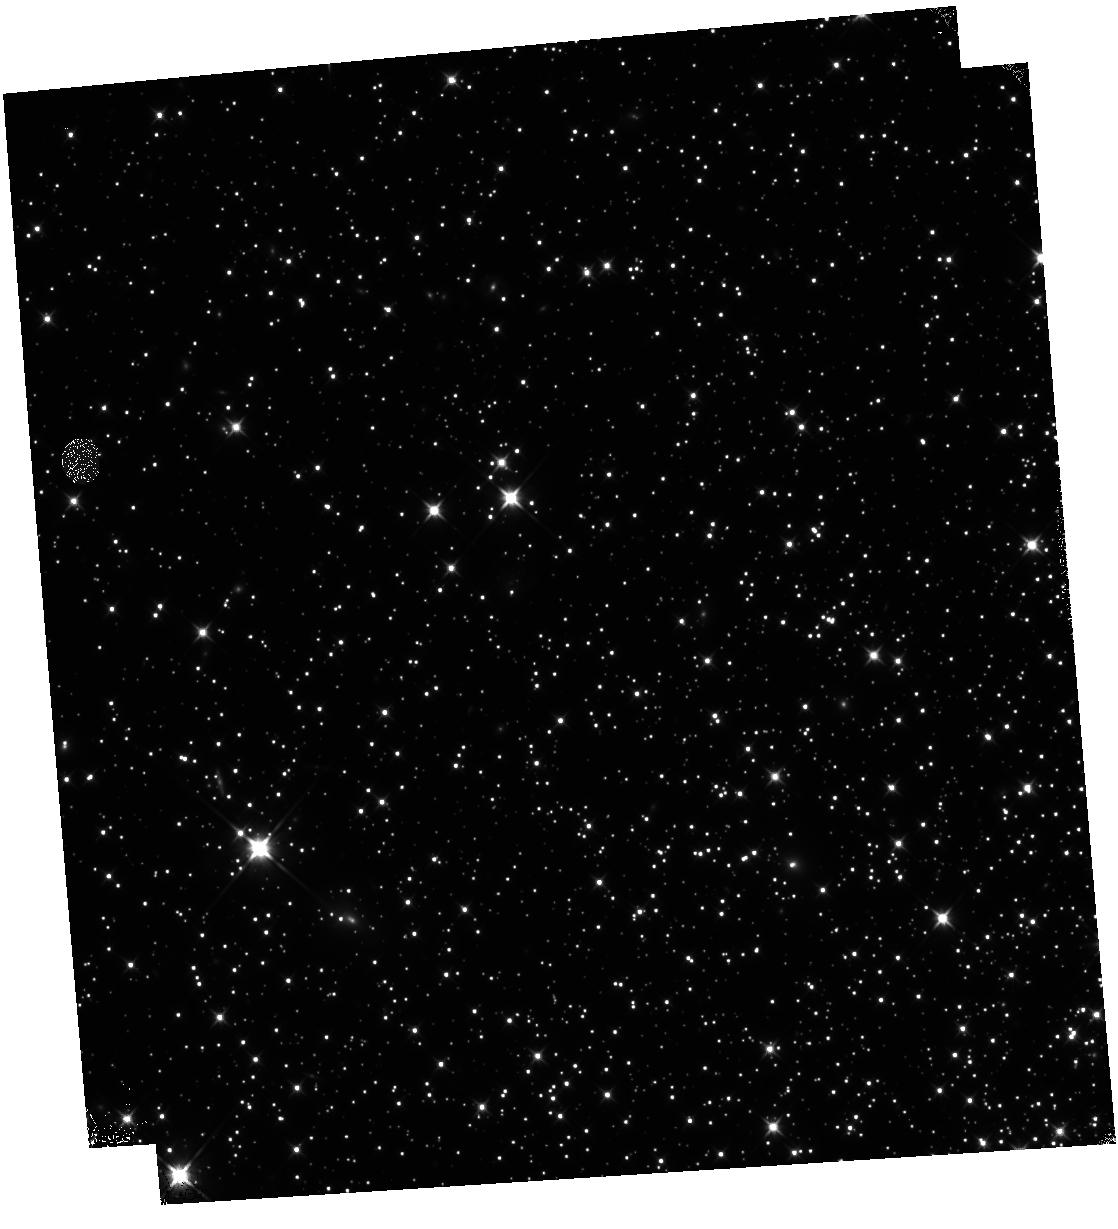
Target: NGC-6752
Instrument: WFC3/IR
Filter: F110W
Exposure: 46 min
Observation ID: hst_15096_38_wfc3_ir_f110w_idho38

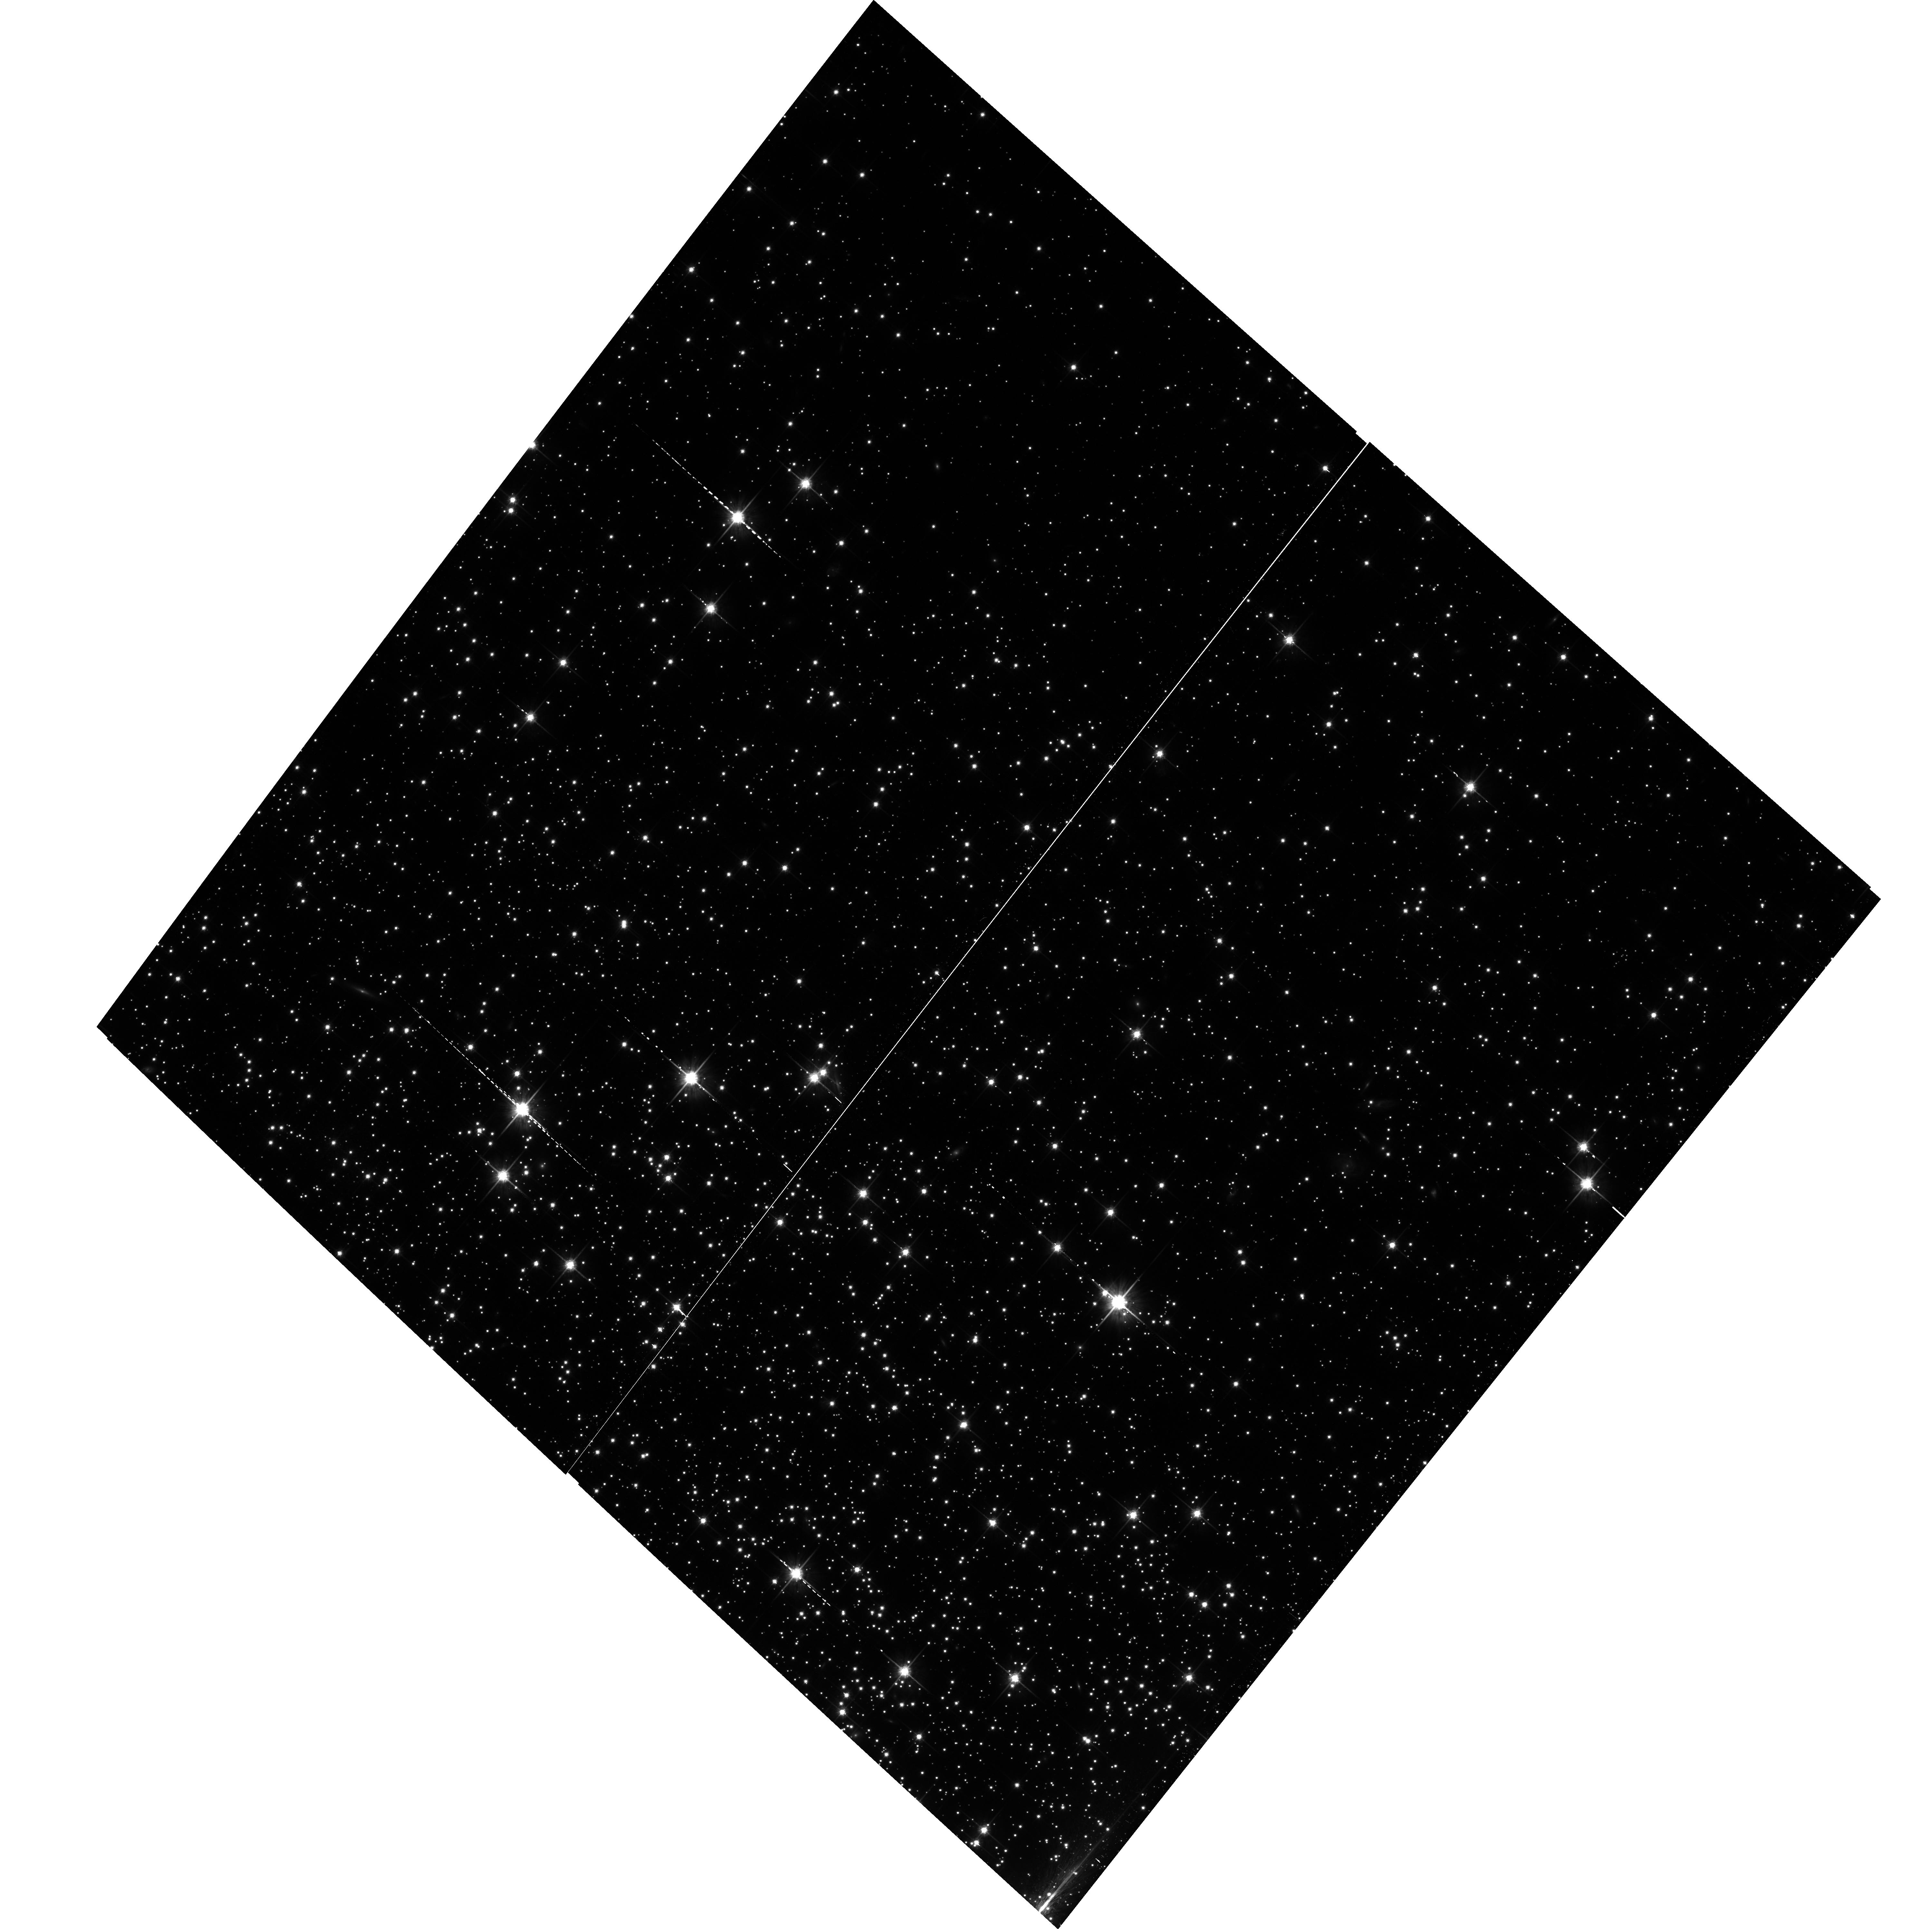
Target: NGC-6752-SHIFT
Instrument: ACS/WFC
Filter: F814W
Exposure: 43 min
Observation ID: hst_15096_66_acs_wfc_f814w_jdho66

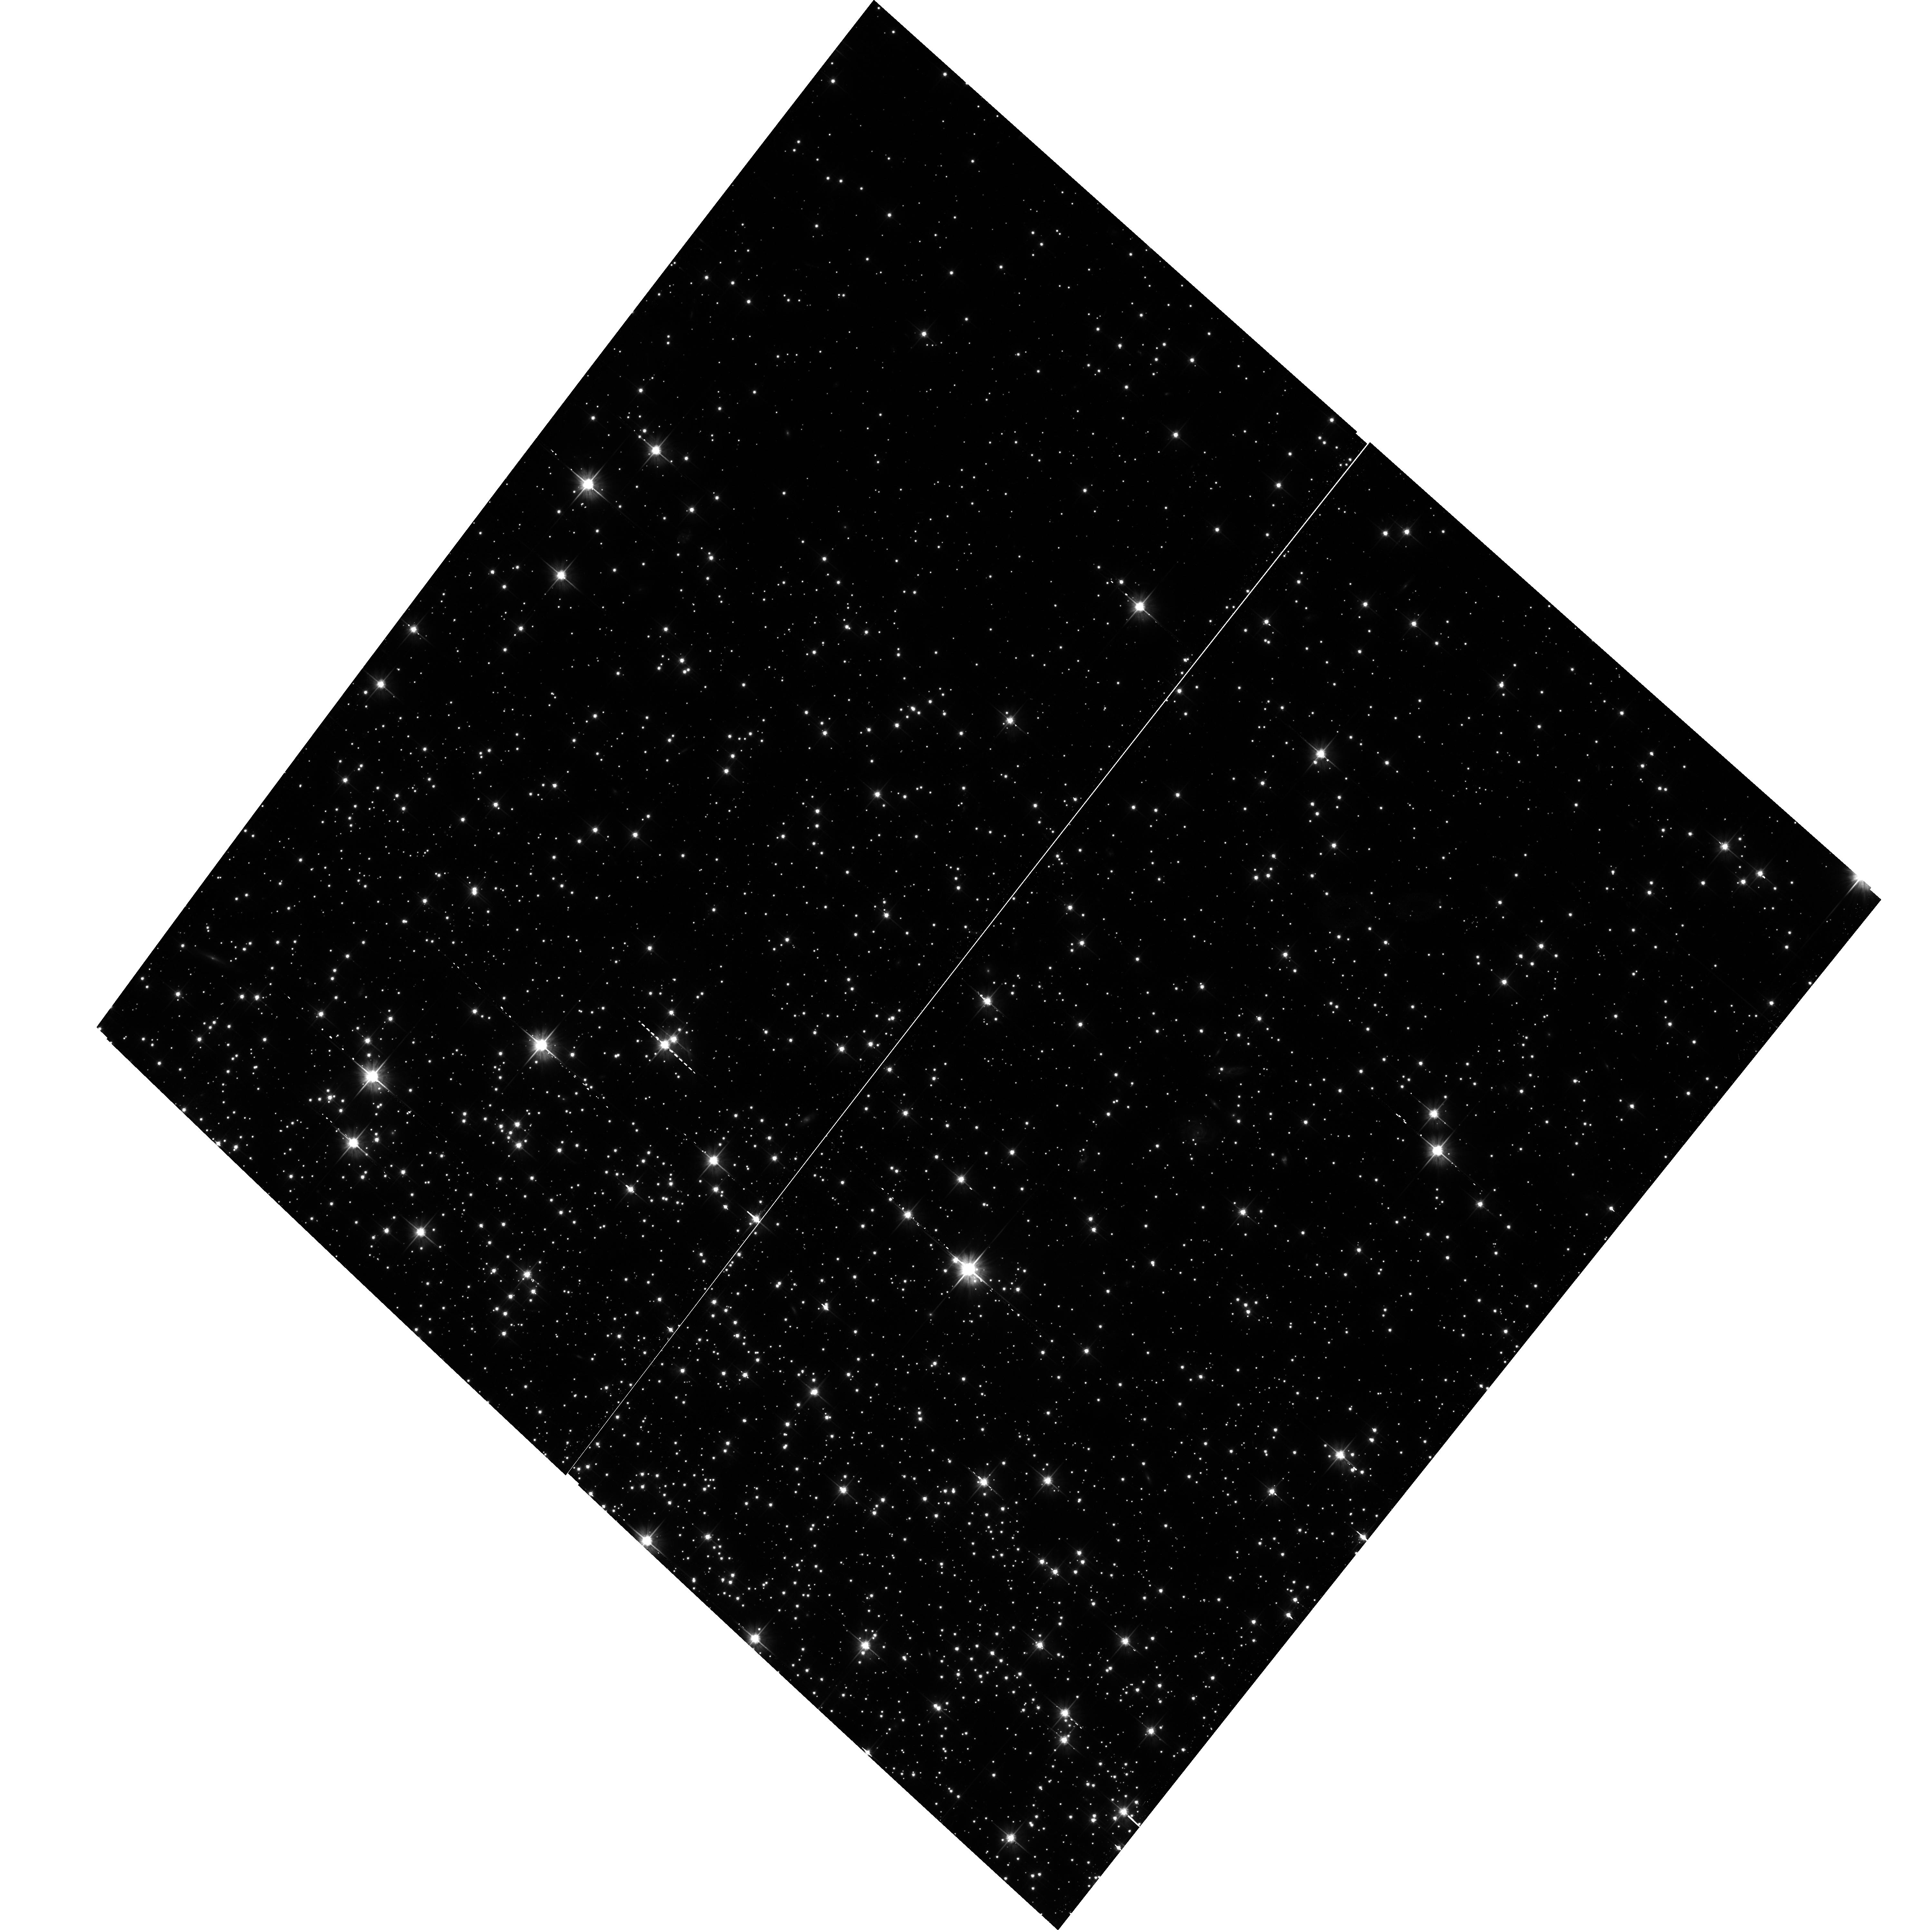
Target: NGC-6752
Instrument: ACS/WFC
Filter: F606W
Exposure: 43 min
Observation ID: hst_15096_34_acs_wfc_f606w_jdho34

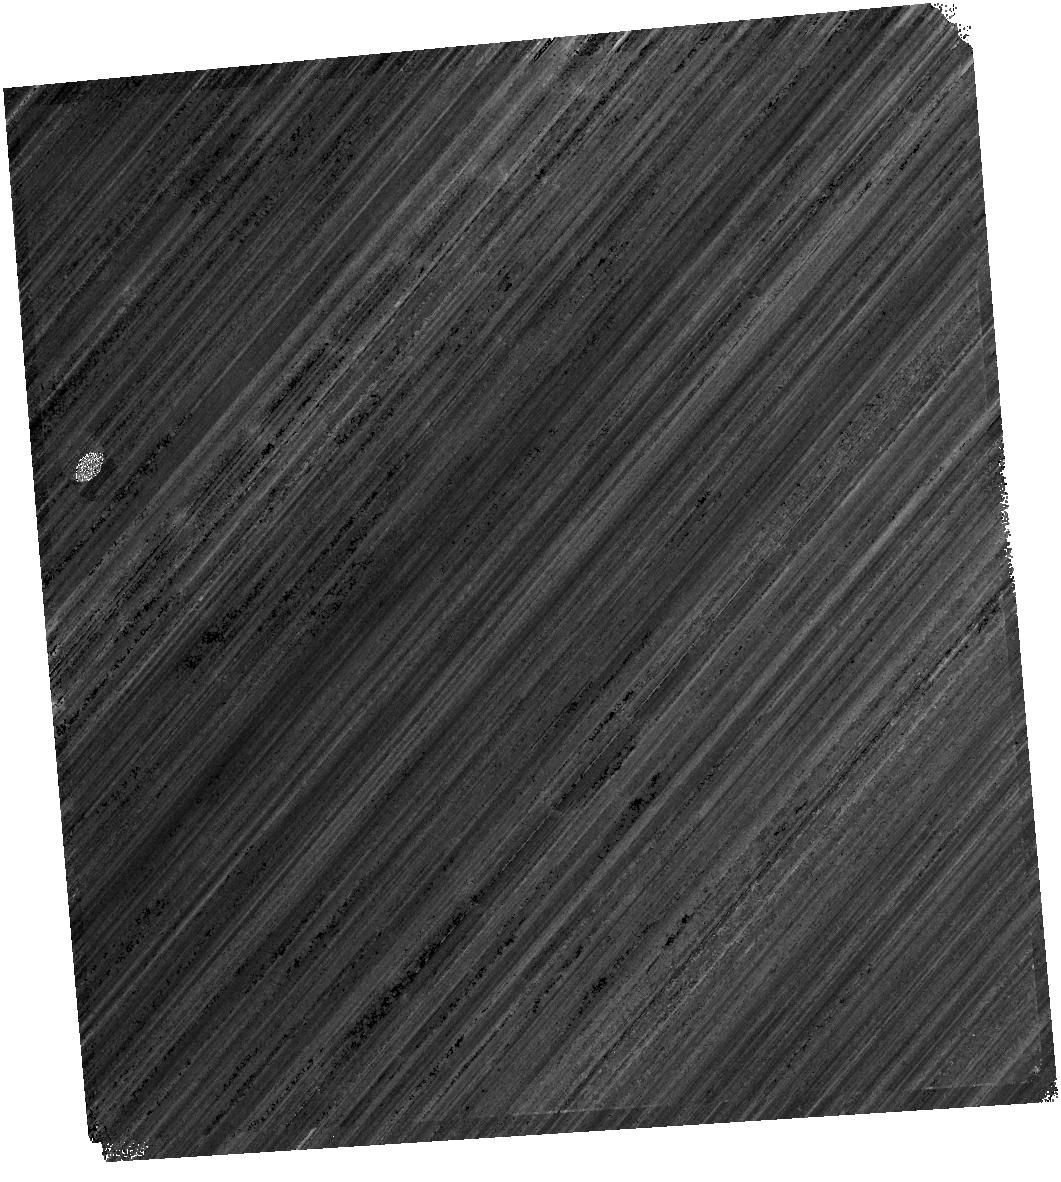
Target: NGC-6752
Instrument: WFC3/IR
Filter: F160W
Exposure: 46 min
Observation ID: hst_15096_11_wfc3_ir_f160w_idho11

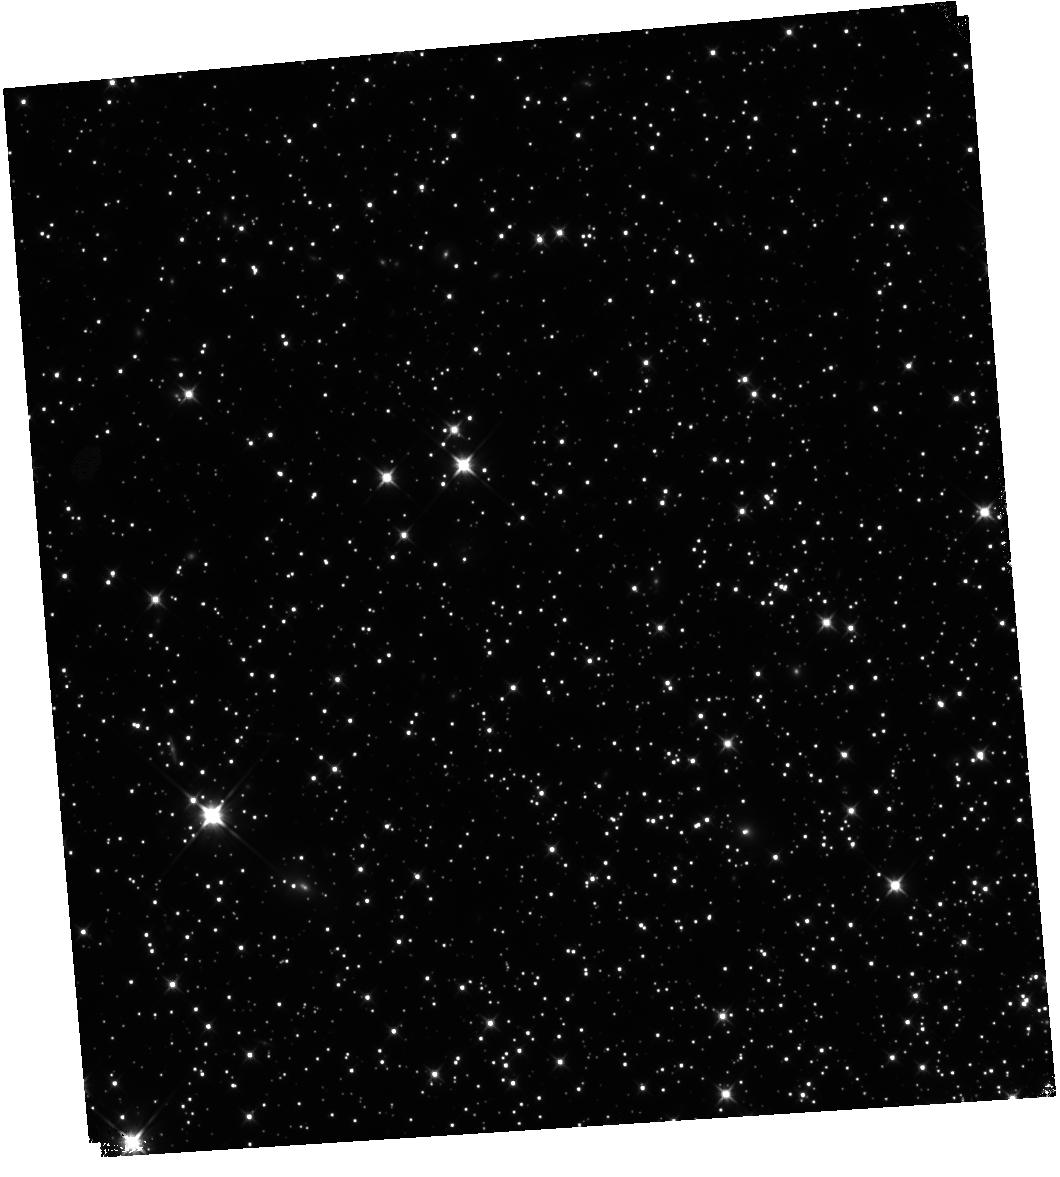
Target: NGC-6752
Instrument: WFC3/IR
Filter: F110W
Exposure: 46 min
Observation ID: hst_15096_37_wfc3_ir_f110w_idho37

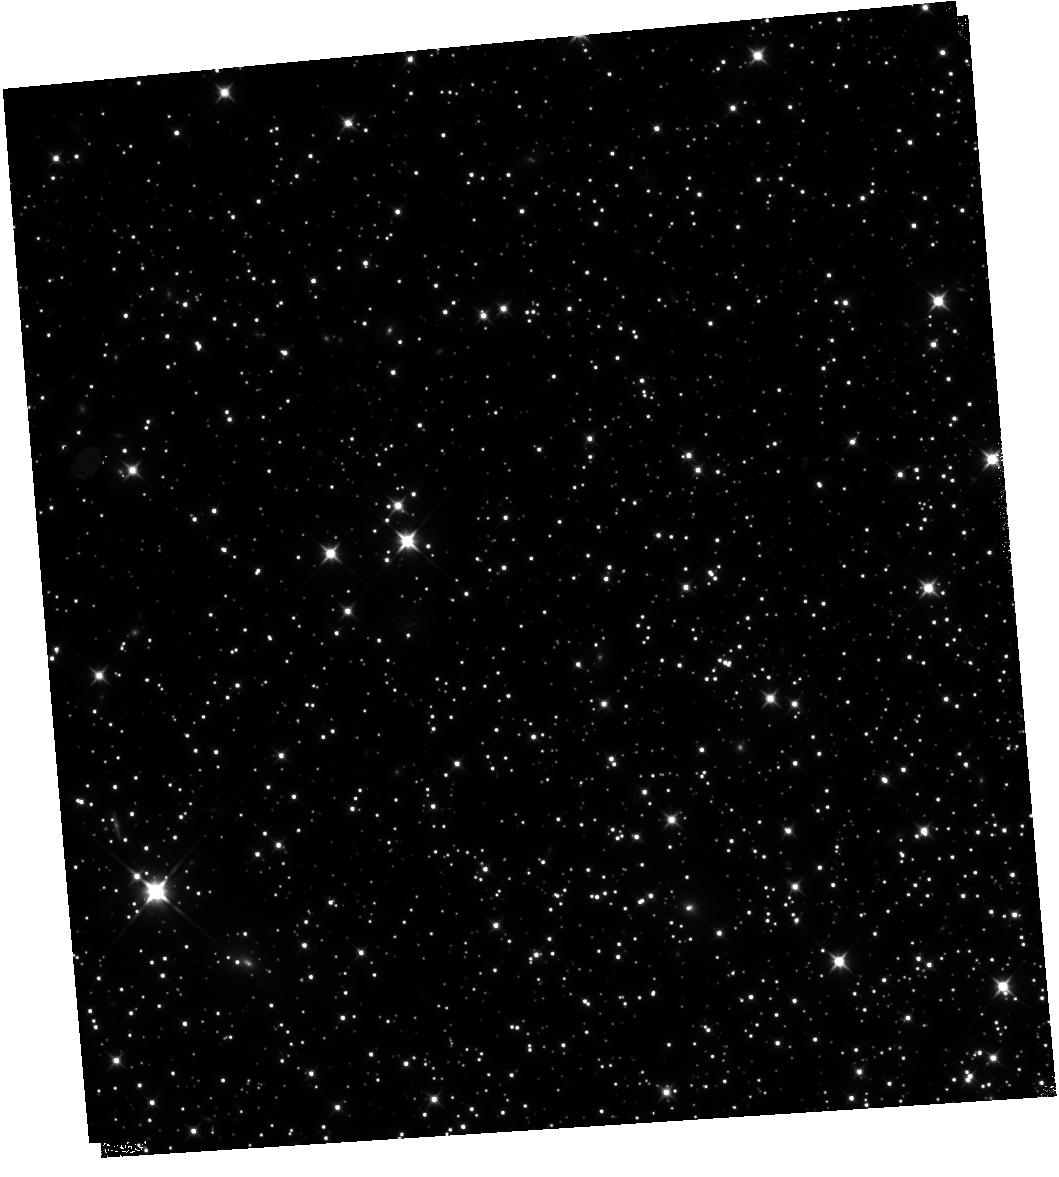
Target: NGC-6752
Instrument: WFC3/IR
Filter: F110W
Exposure: 46 min
Observation ID: hst_15096_17_wfc3_ir_f110w_idho17

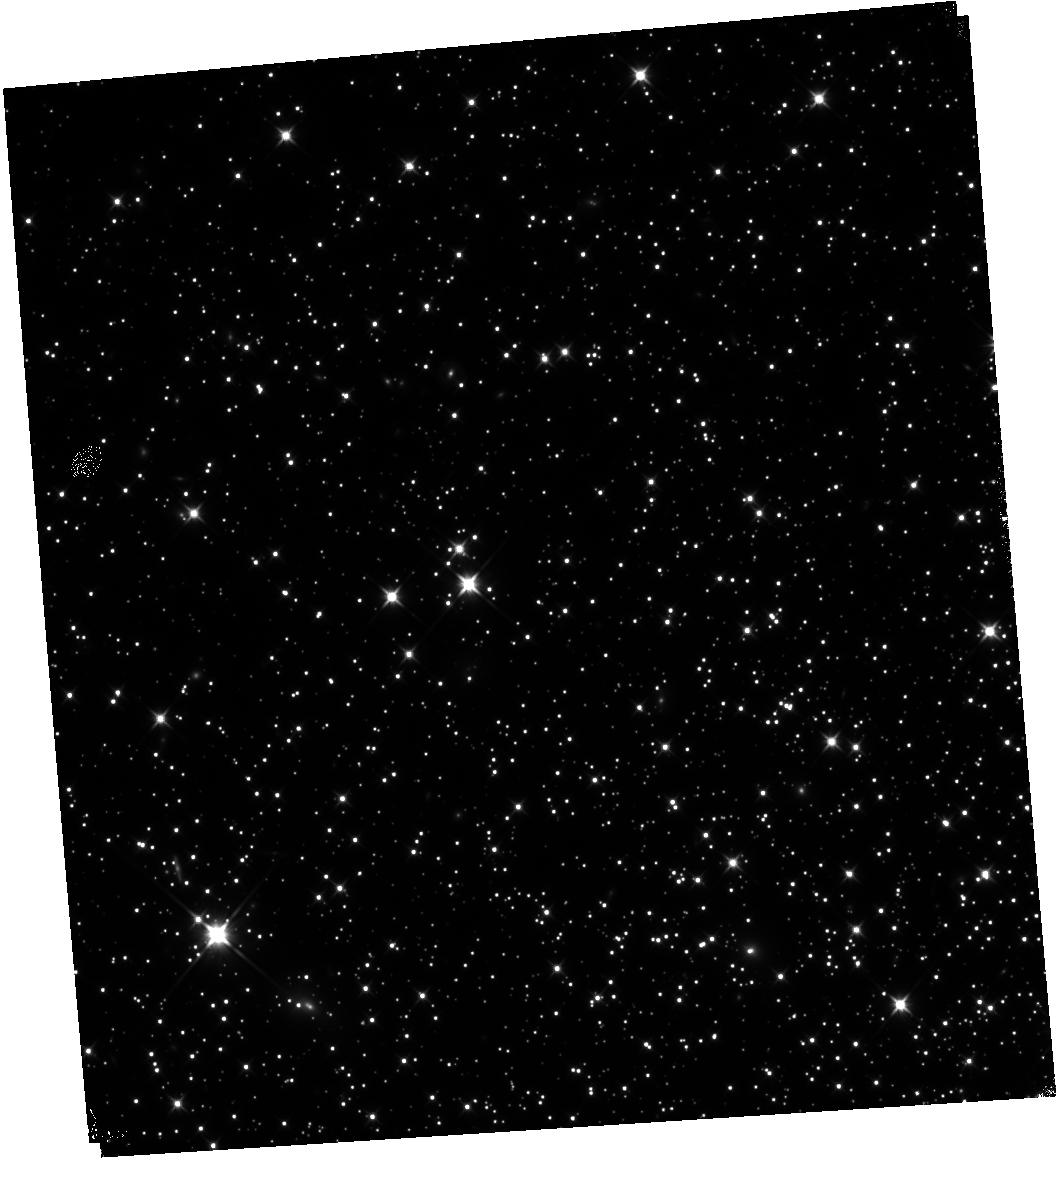
Target: NGC-6752
Instrument: WFC3/IR
Filter: F110W
Exposure: 46 min
Observation ID: hst_15096_19_wfc3_ir_f110w_idho19

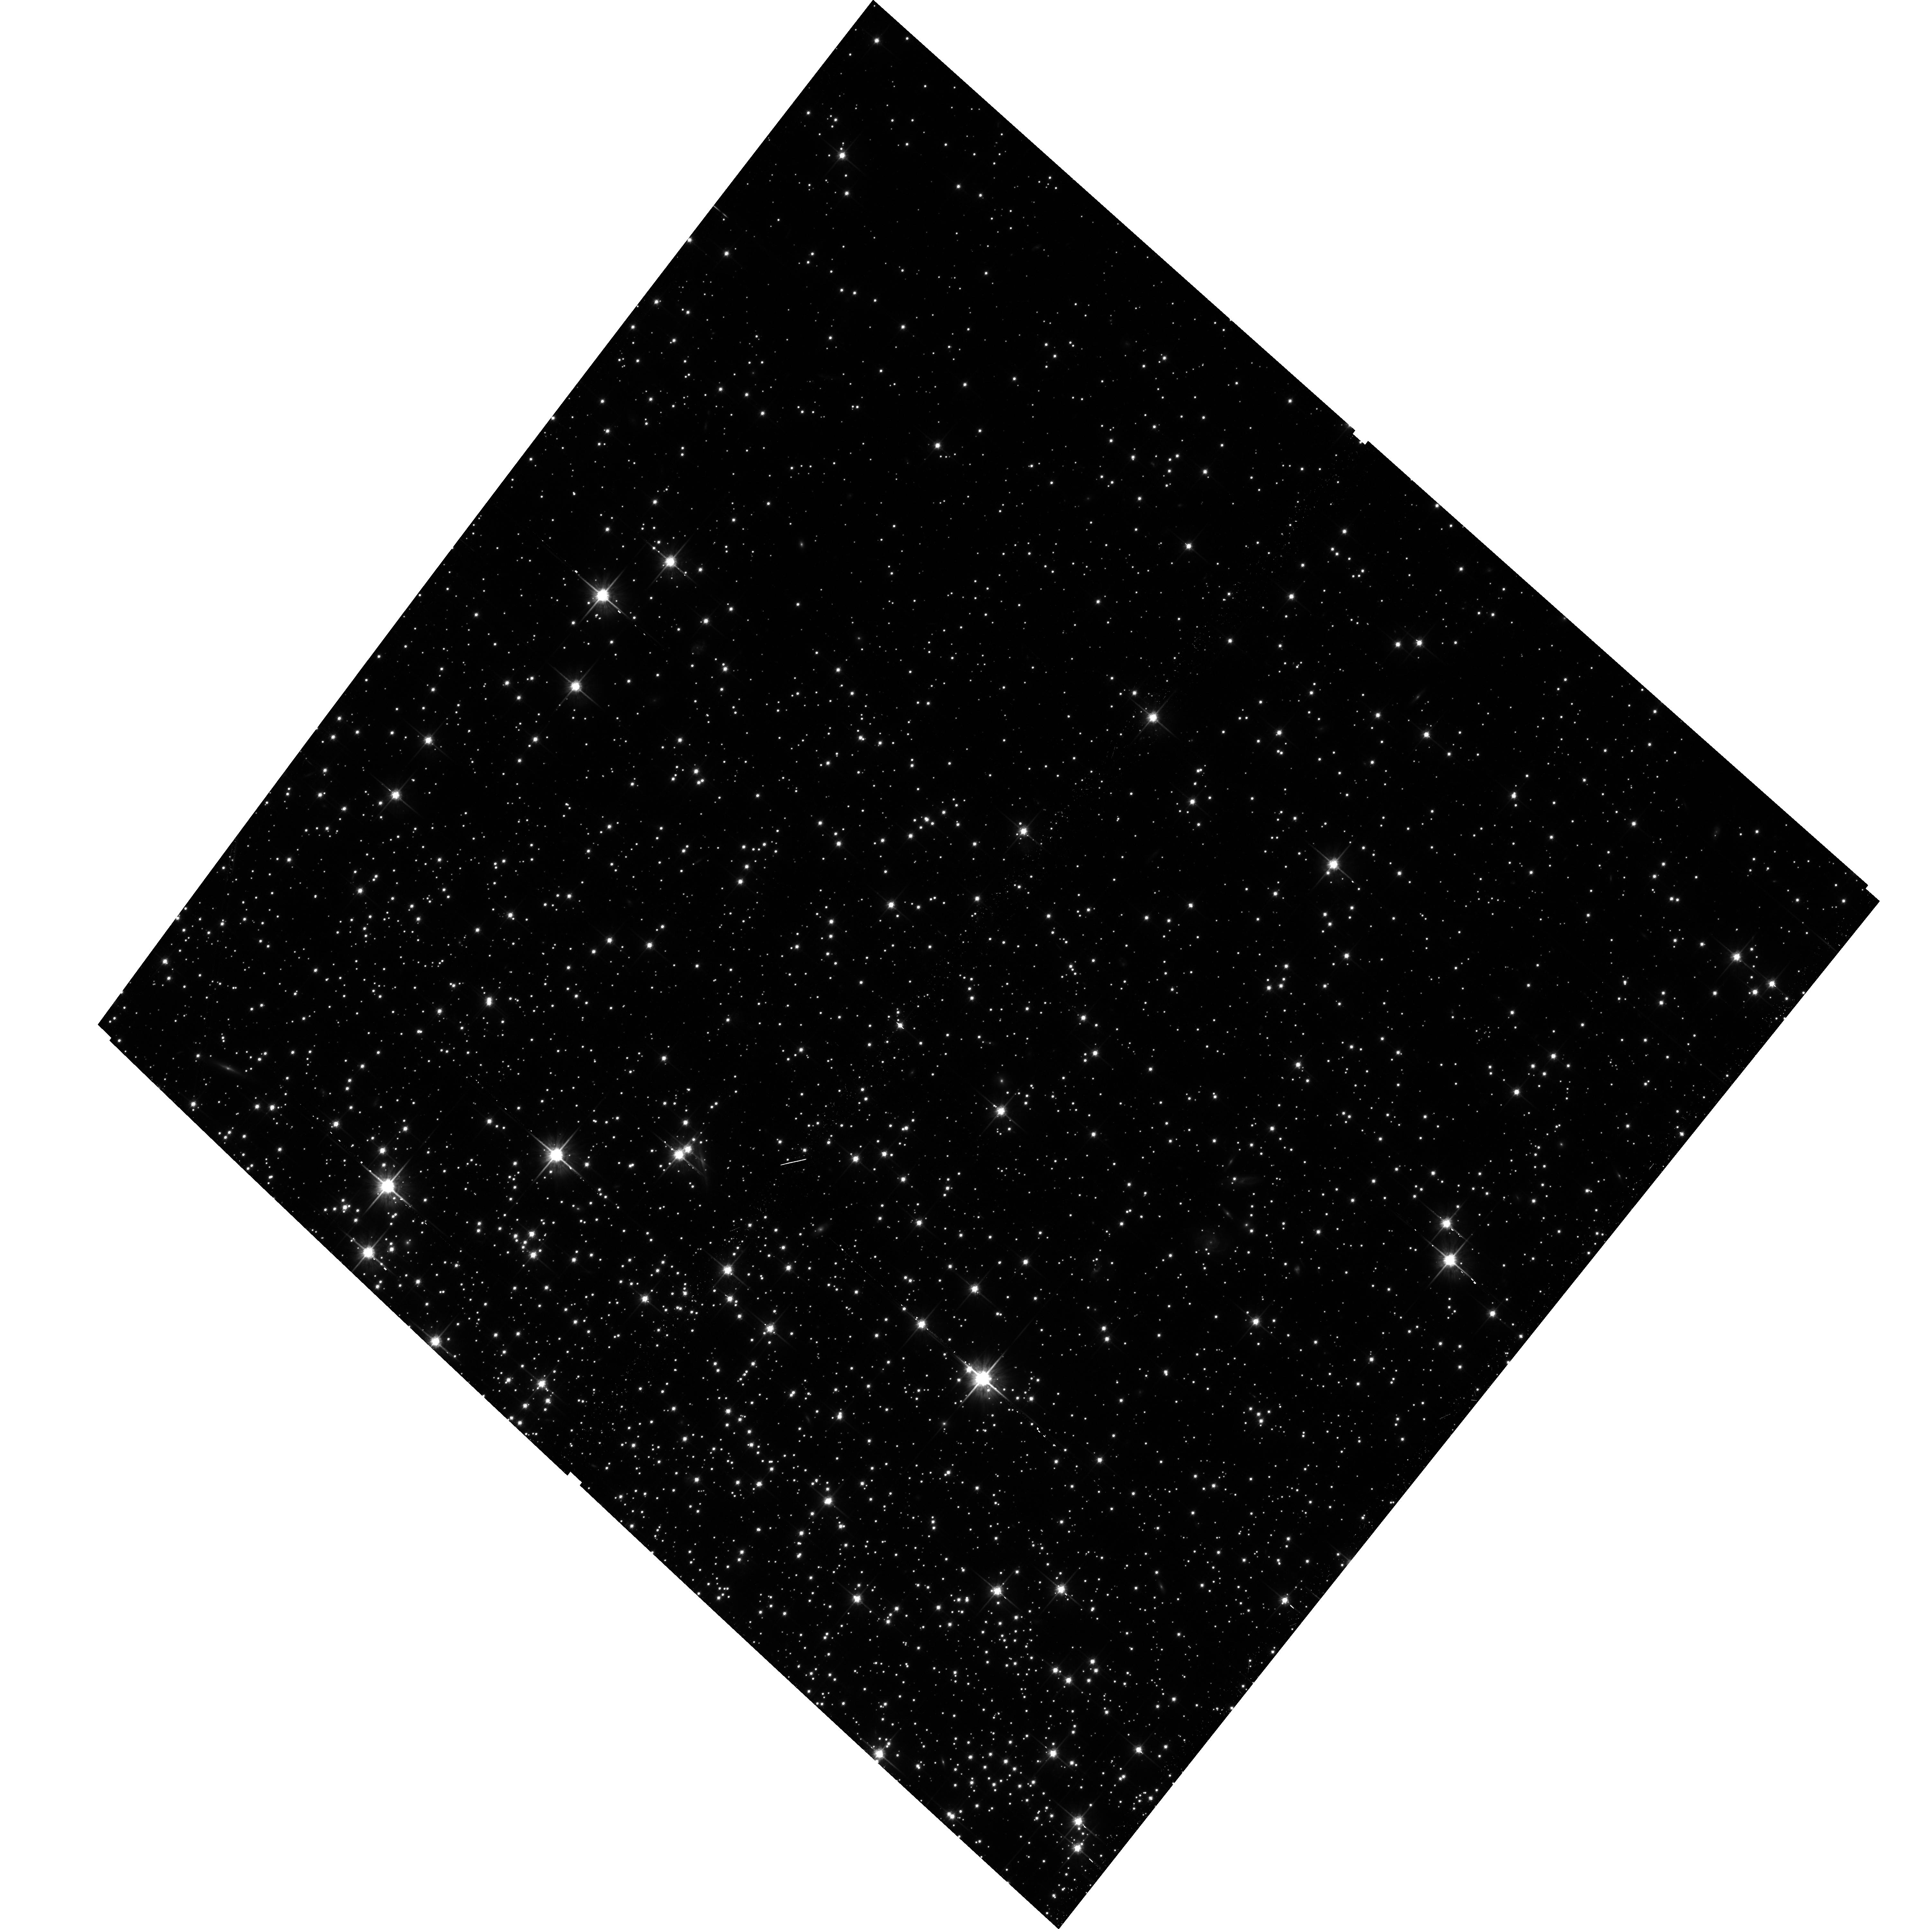
Target: NGC-6752
Instrument: ACS/WFC
Filter: F814W
Exposure: 43 min
Observation ID: hst_15096_01_acs_wfc_f814w_jdho01

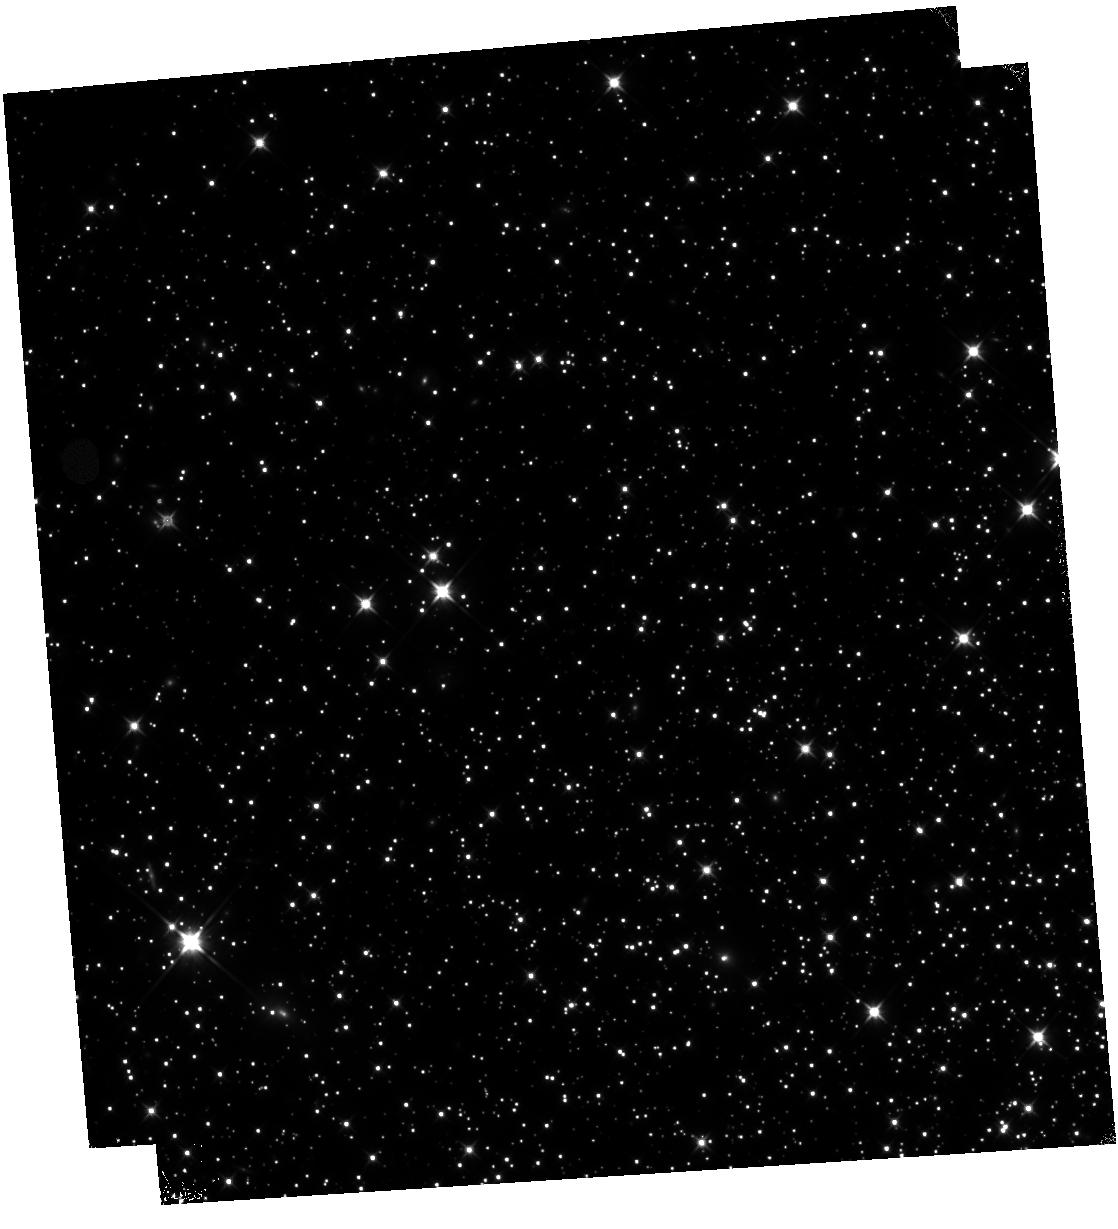
Target: NGC-6752
Instrument: WFC3/IR
Filter: F110W
Exposure: 46 min
Observation ID: hst_15096_15_wfc3_ir_f110w_idho15

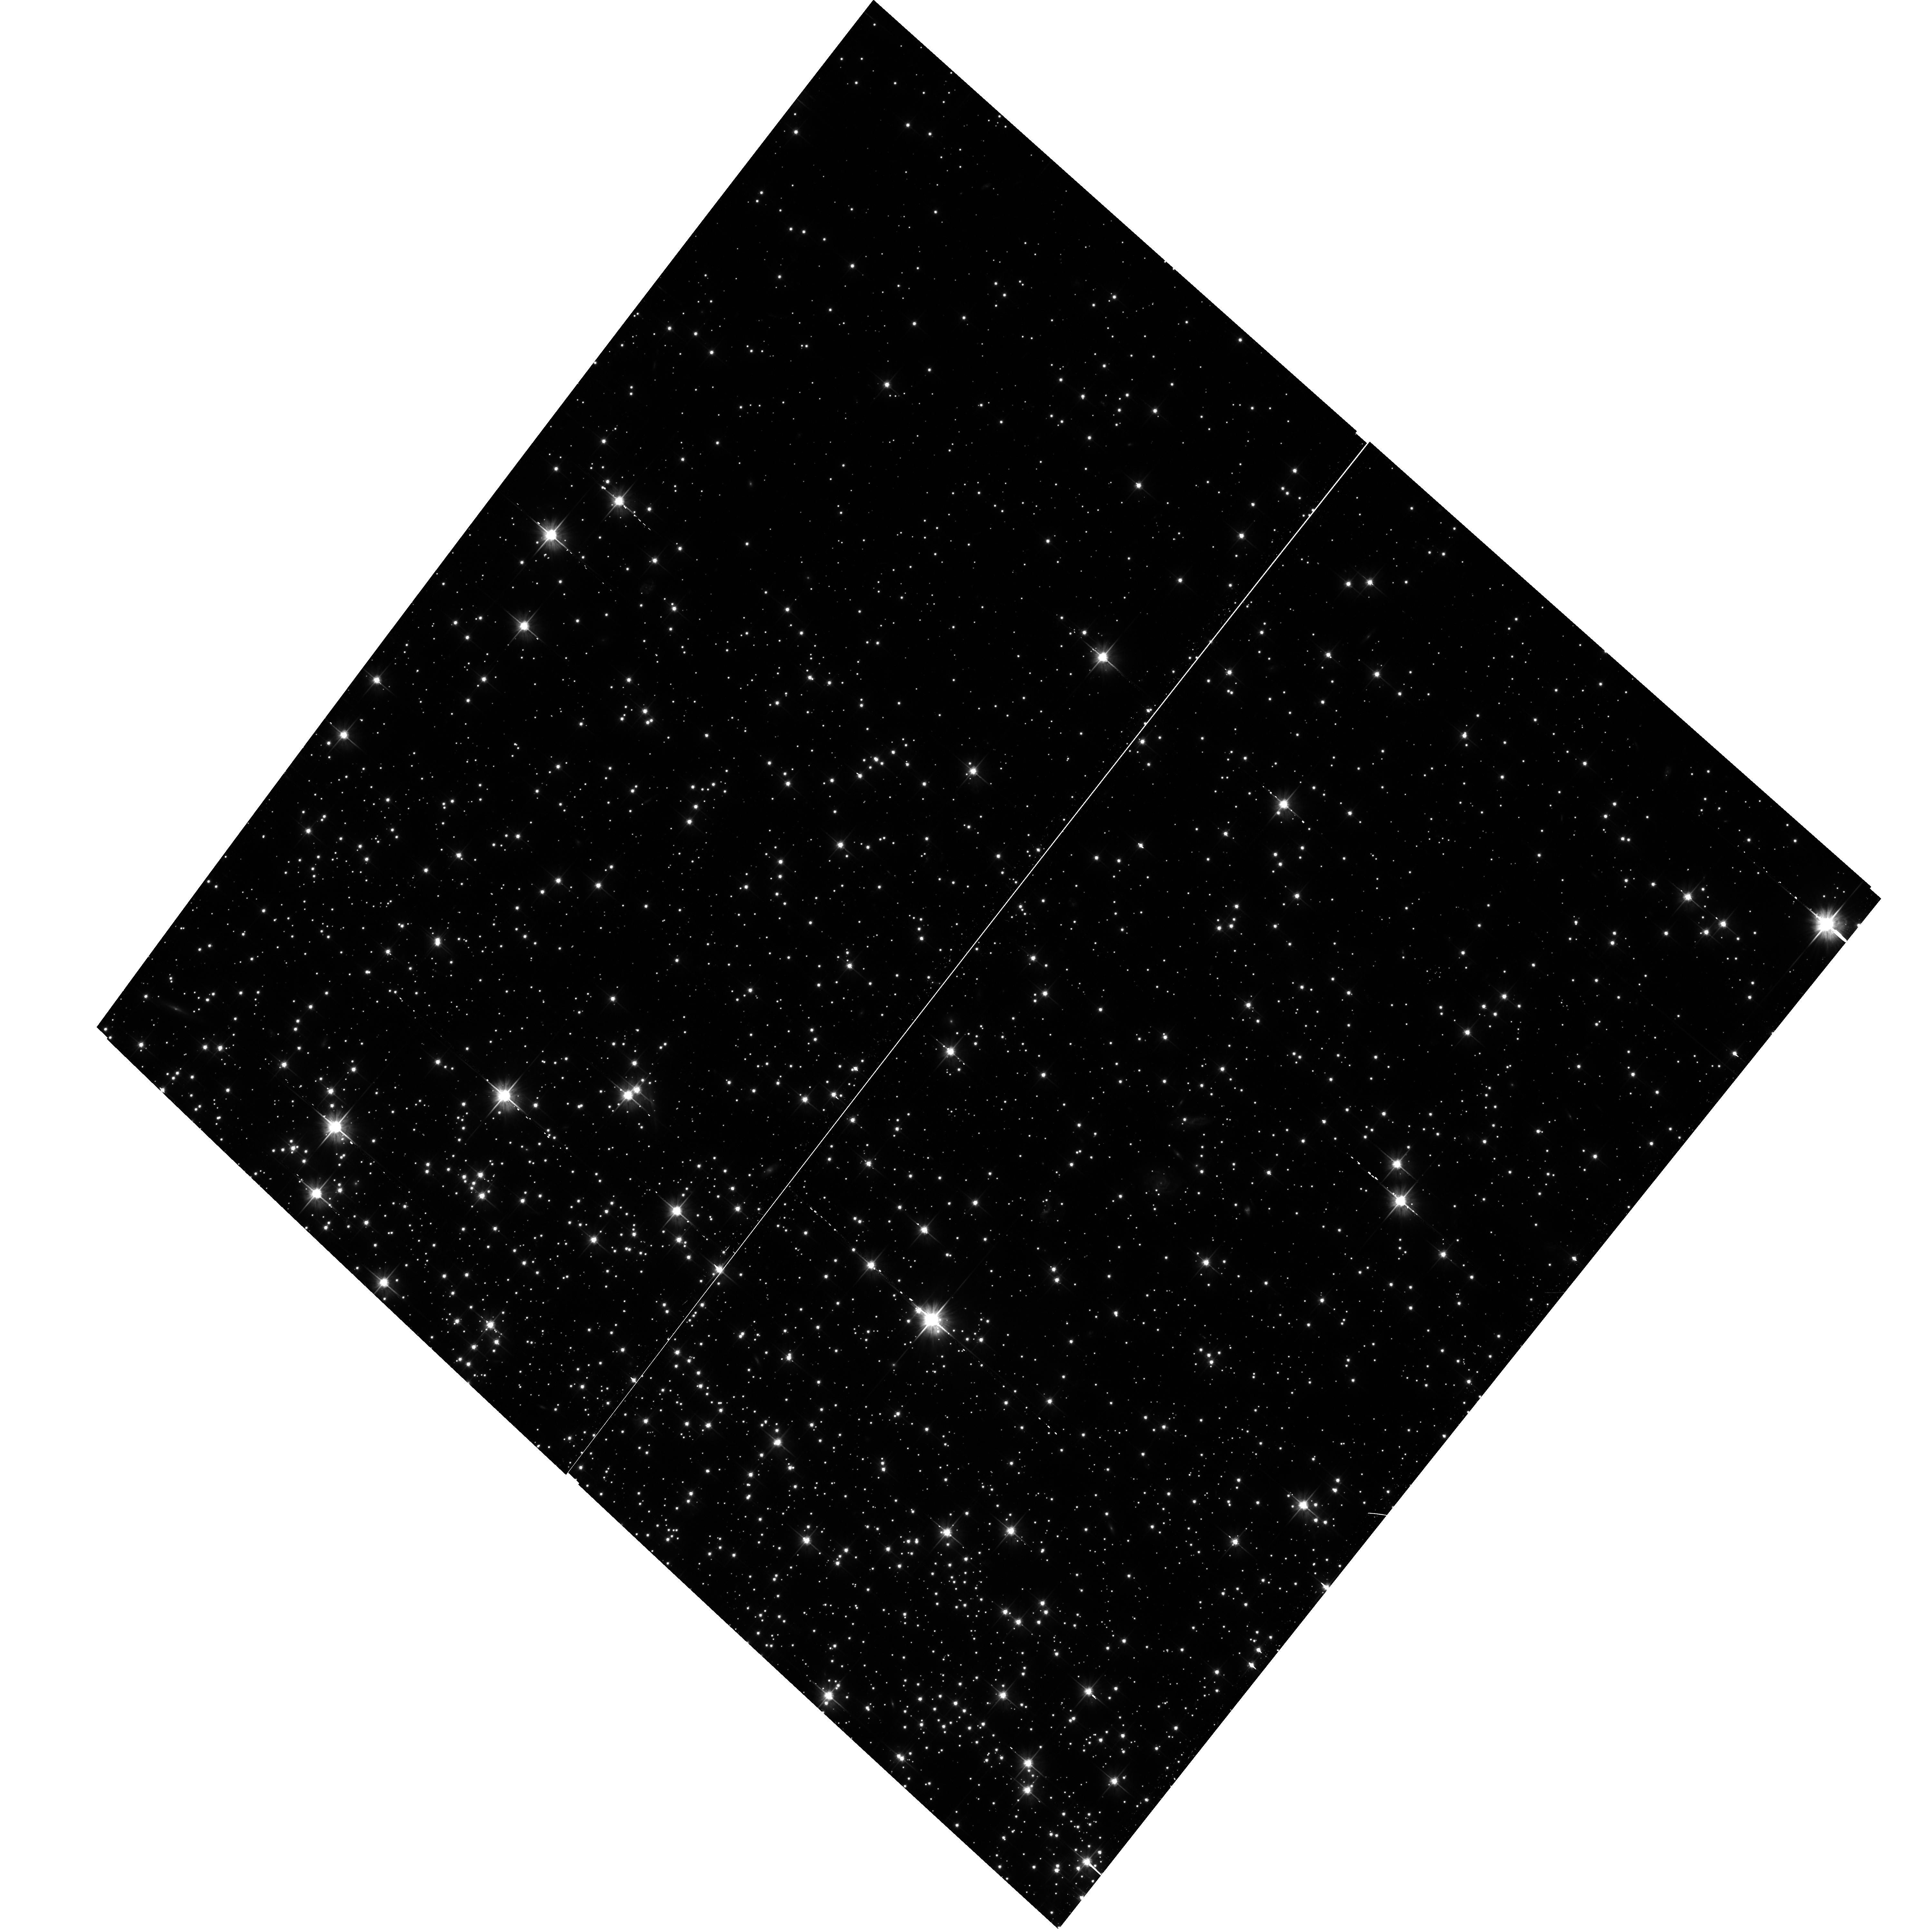
Target: NGC-6752
Instrument: ACS/WFC
Filter: F606W
Exposure: 43 min
Observation ID: hst_15096_18_acs_wfc_f606w_jdho18

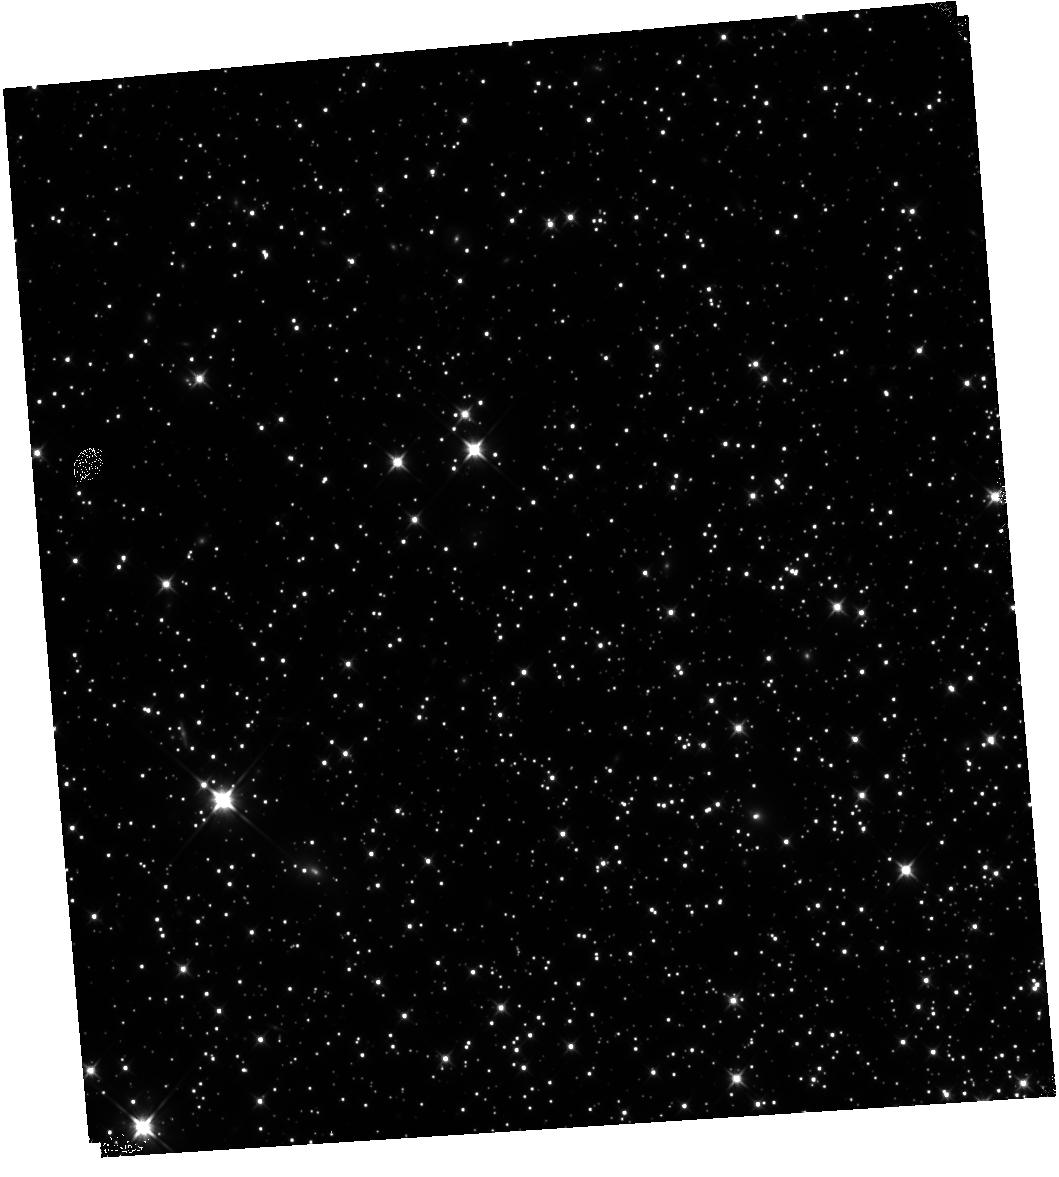
Target: NGC-6752
Instrument: WFC3/IR
Filter: F110W
Exposure: 46 min
Observation ID: hst_15096_40_wfc3_ir_f110w_idho40

The end of the White Dwarf Cooling Sequence of NGC 6752 (PI: Bedin, Luigi R.)

We propose to study the last HST-accessible white dwarf (WD) cooling sequence (CS) for a nearby globular cluster (GC), the chemically complex, extreme blue horizontal branch cluster NGC 6752. Over 97% of stars end their lives as WDs, and the WD CS provides constraints not only on the age, but also potentially the star formation history of a GC. The CS of WDs also lies in the least-explored region of the color-magnitude diagram of old stellar populations. Recent deep imaging with HST has successfully reached the end of the WD CS in only three "classical" old GCs, M4, NGC 6397 and 47 Tuc, and reveals an unexpectedly complex, and double-peaked, WD CS in the metal rich old open cluster NGC 6791. One more investigation is in progress on the massive globular Omega Centauri, where over 14 sub-populations are known to exist. While almost every cluster is known to host multiple populations, every single cluster is unique. NGC 6752 is a bridge between the relatively simple globular clusters, and Omega Cen, the most complex globular cluster known. NGC 6752 has an extended blue horizontal branch, a collapsed core and 3 chemically distinct populations. It is our last chance to add diversity to our very limited sample of WD CS, so far containing only 3 globular clusters, one old open cluster, and the complex Omega Cen system. We need to undertake this investigation while HST is still operational, as there is no foreseeable opportunity in the post-HST era to have one extra WD CS in the homogeneus optical photometric system of HST.